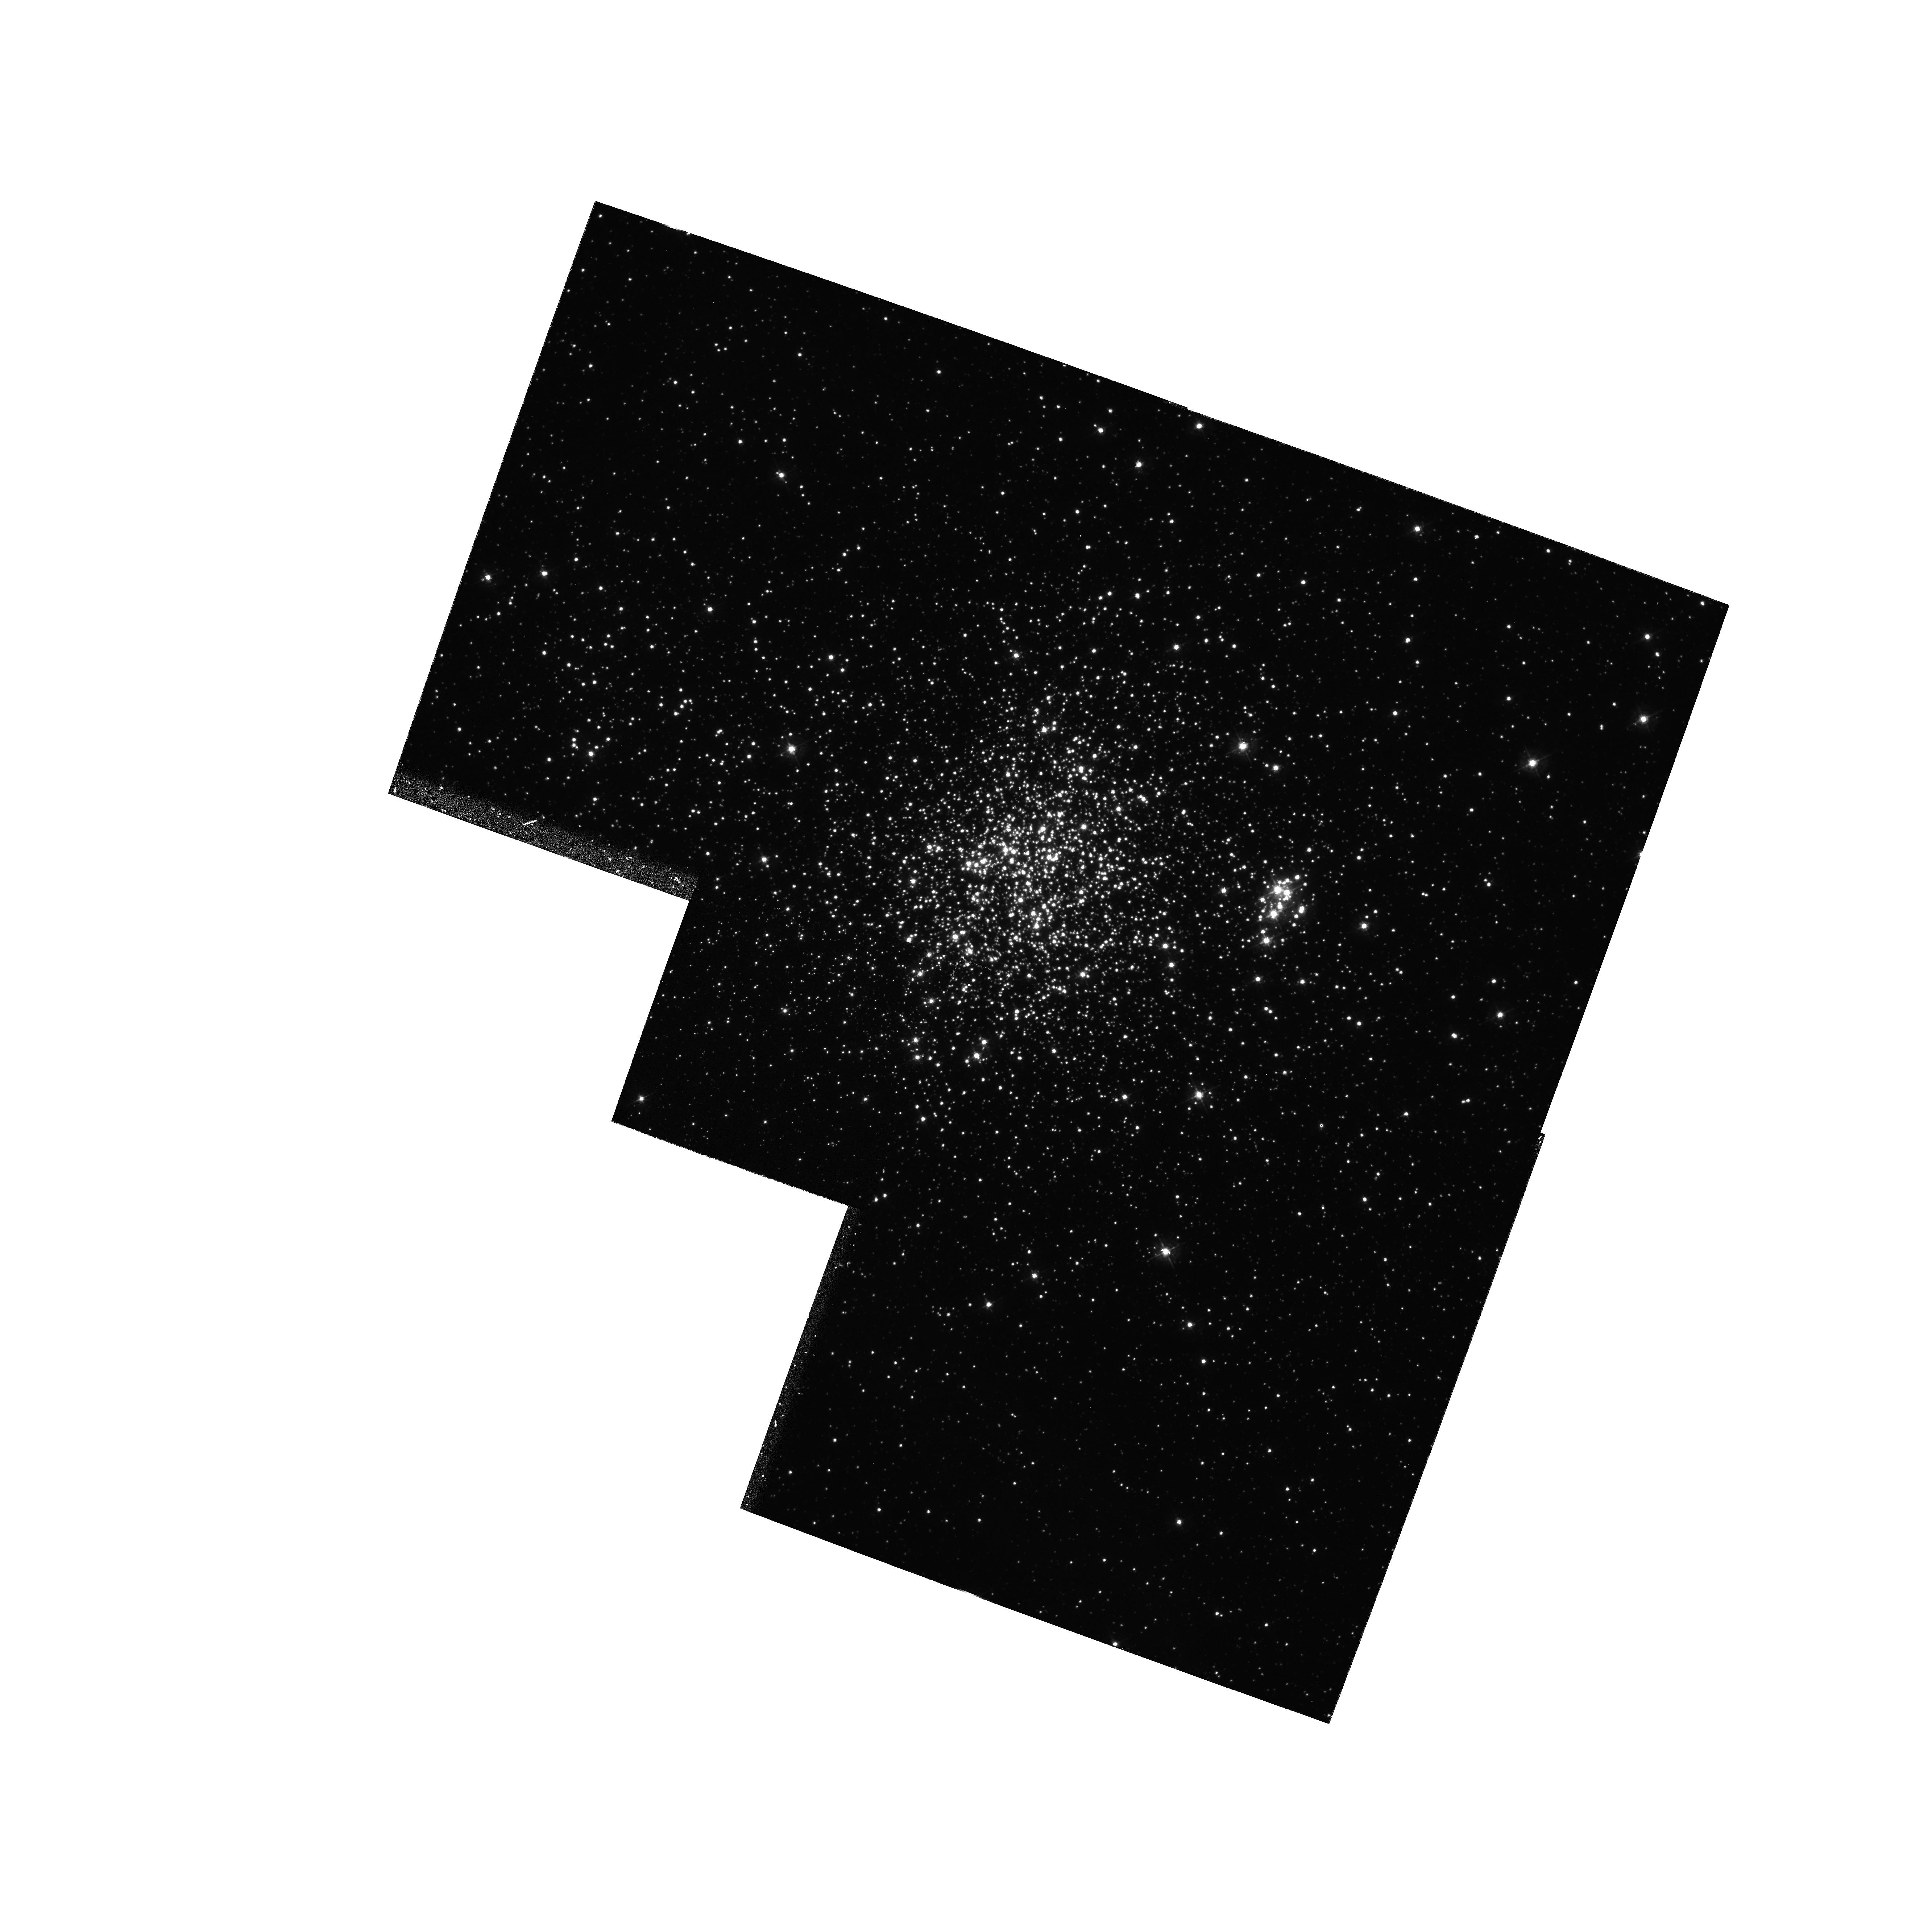
Target: NGC1850. Instrument: WFPC2/PC. Filter: F439W. Exposure: 17 min. Observation ID: hst_5559_01_wfpc2_pc_f439w_u2aj01

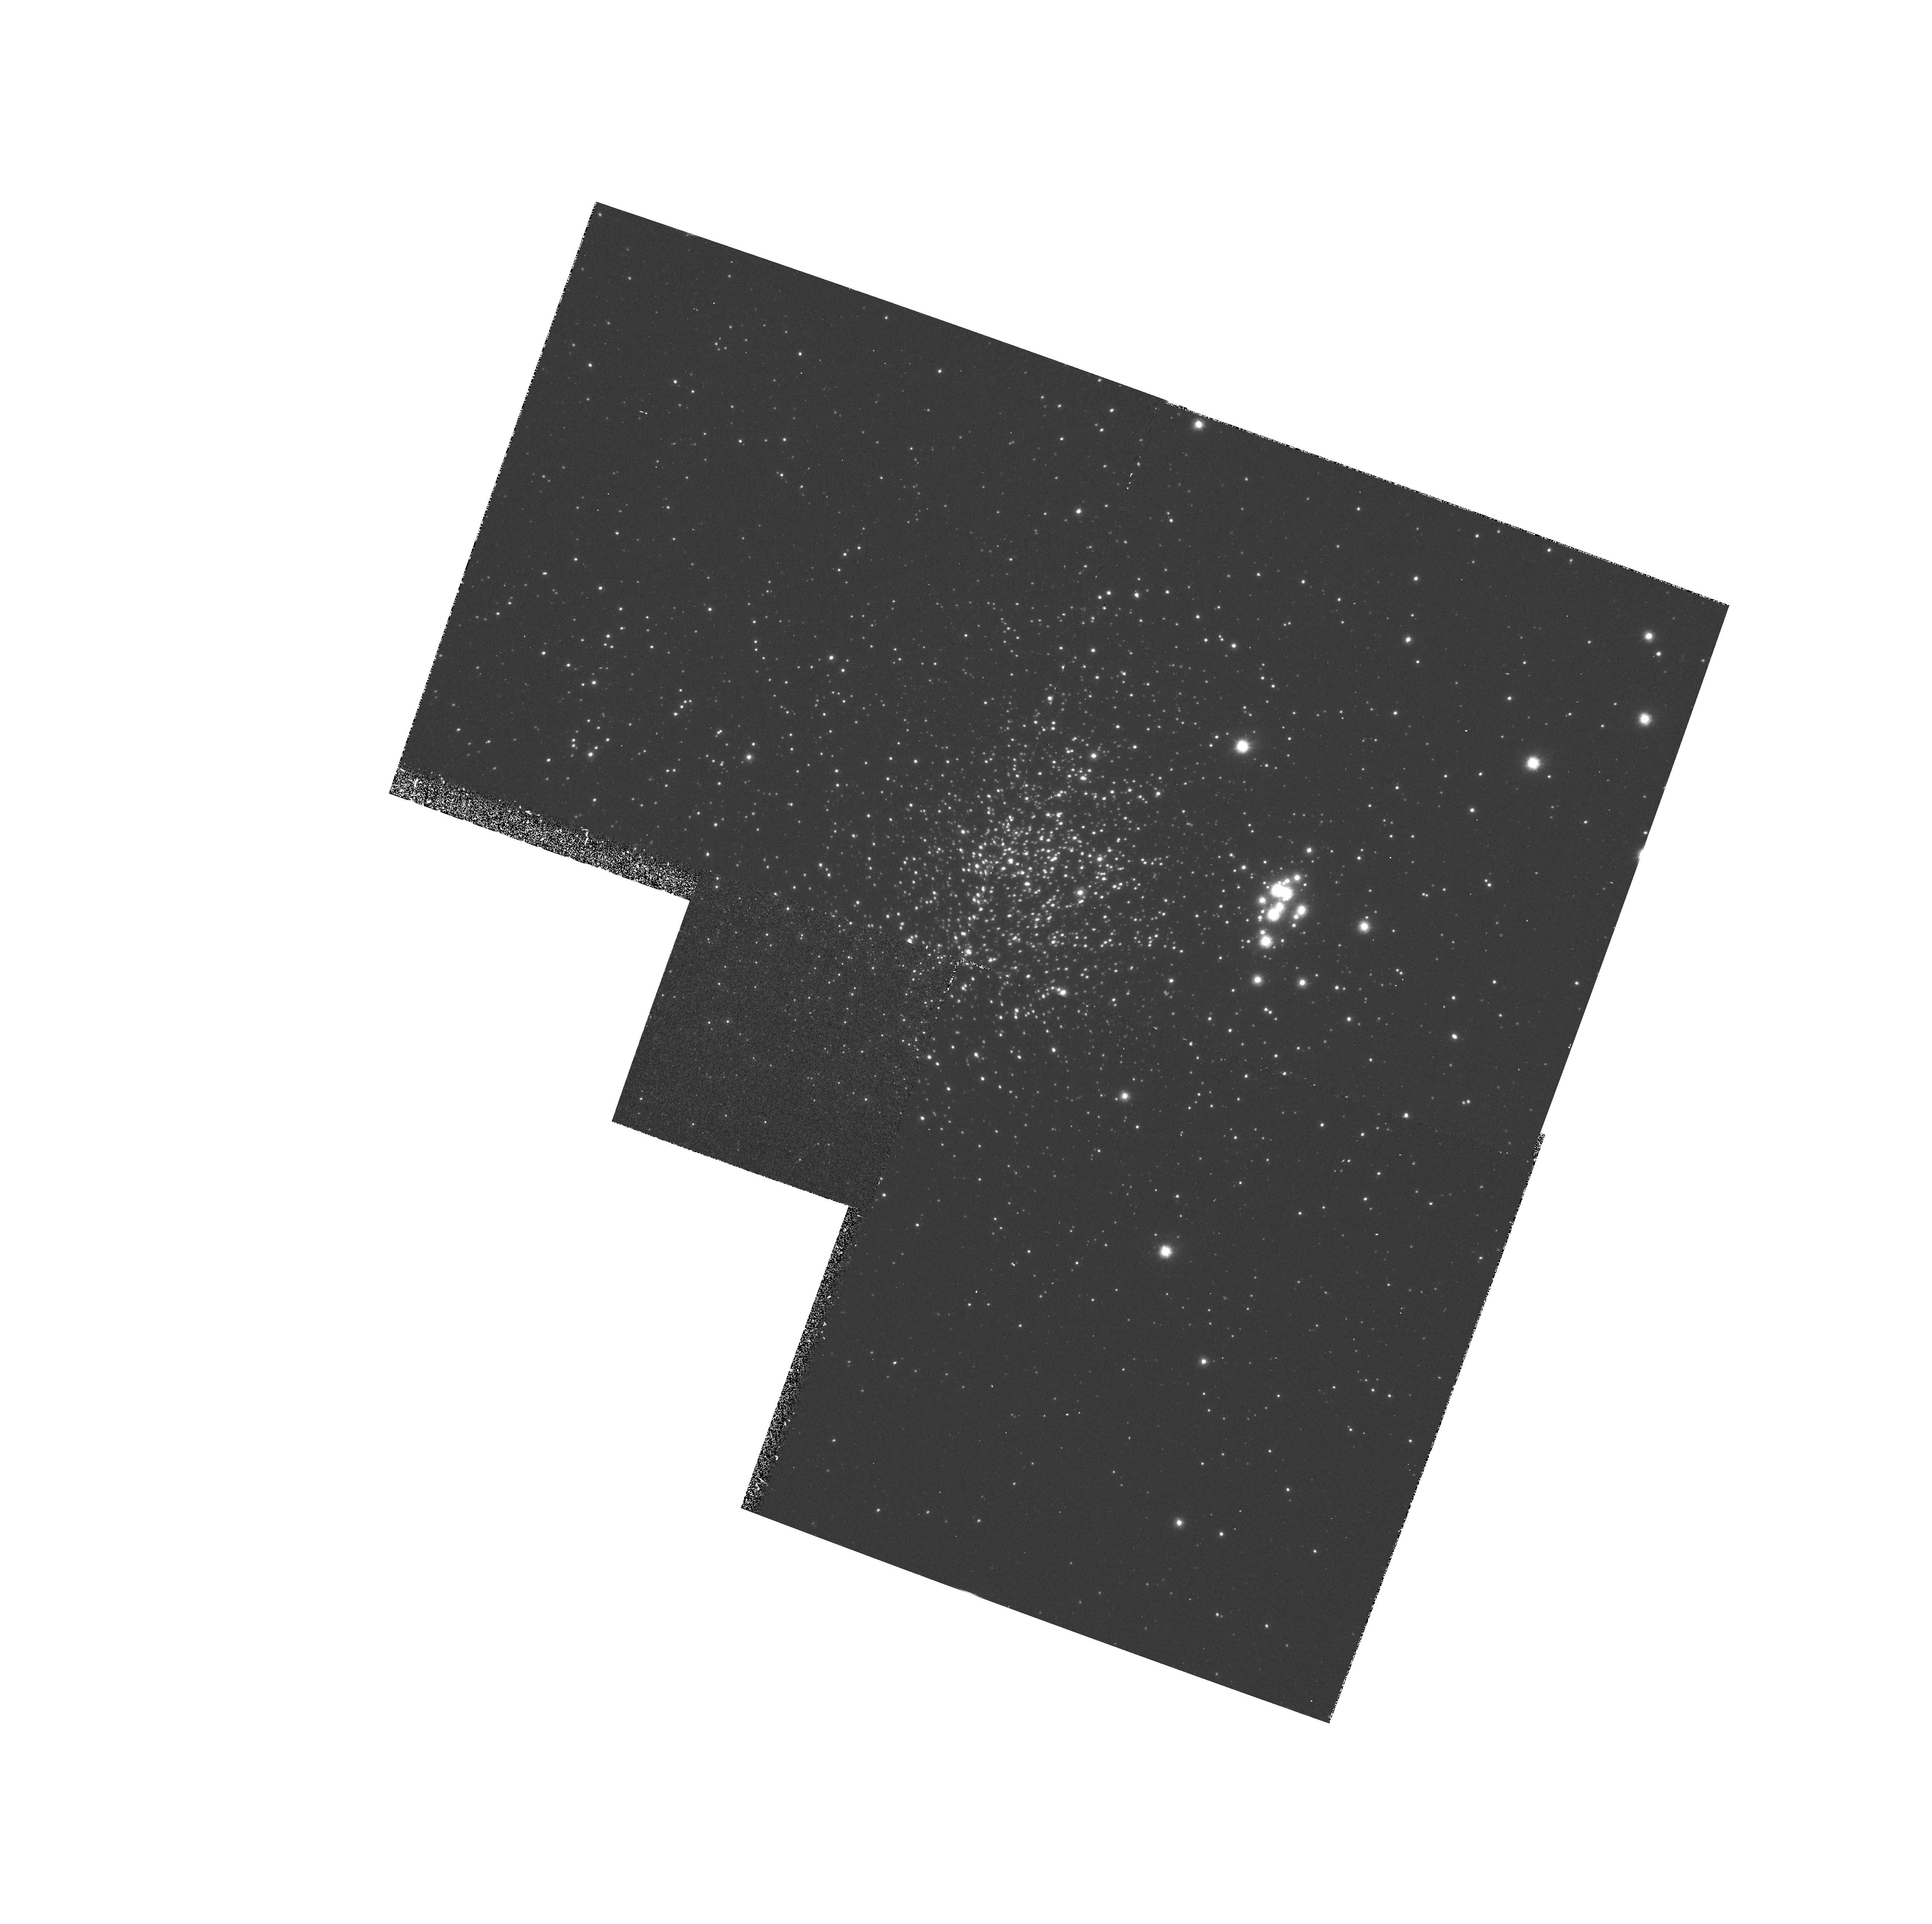
Target: NGC1850. Instrument: WFPC2/PC. Filter: F170W. Exposure: 33 min. Observation ID: hst_5559_01_wfpc2_pc_f170w_u2aj01

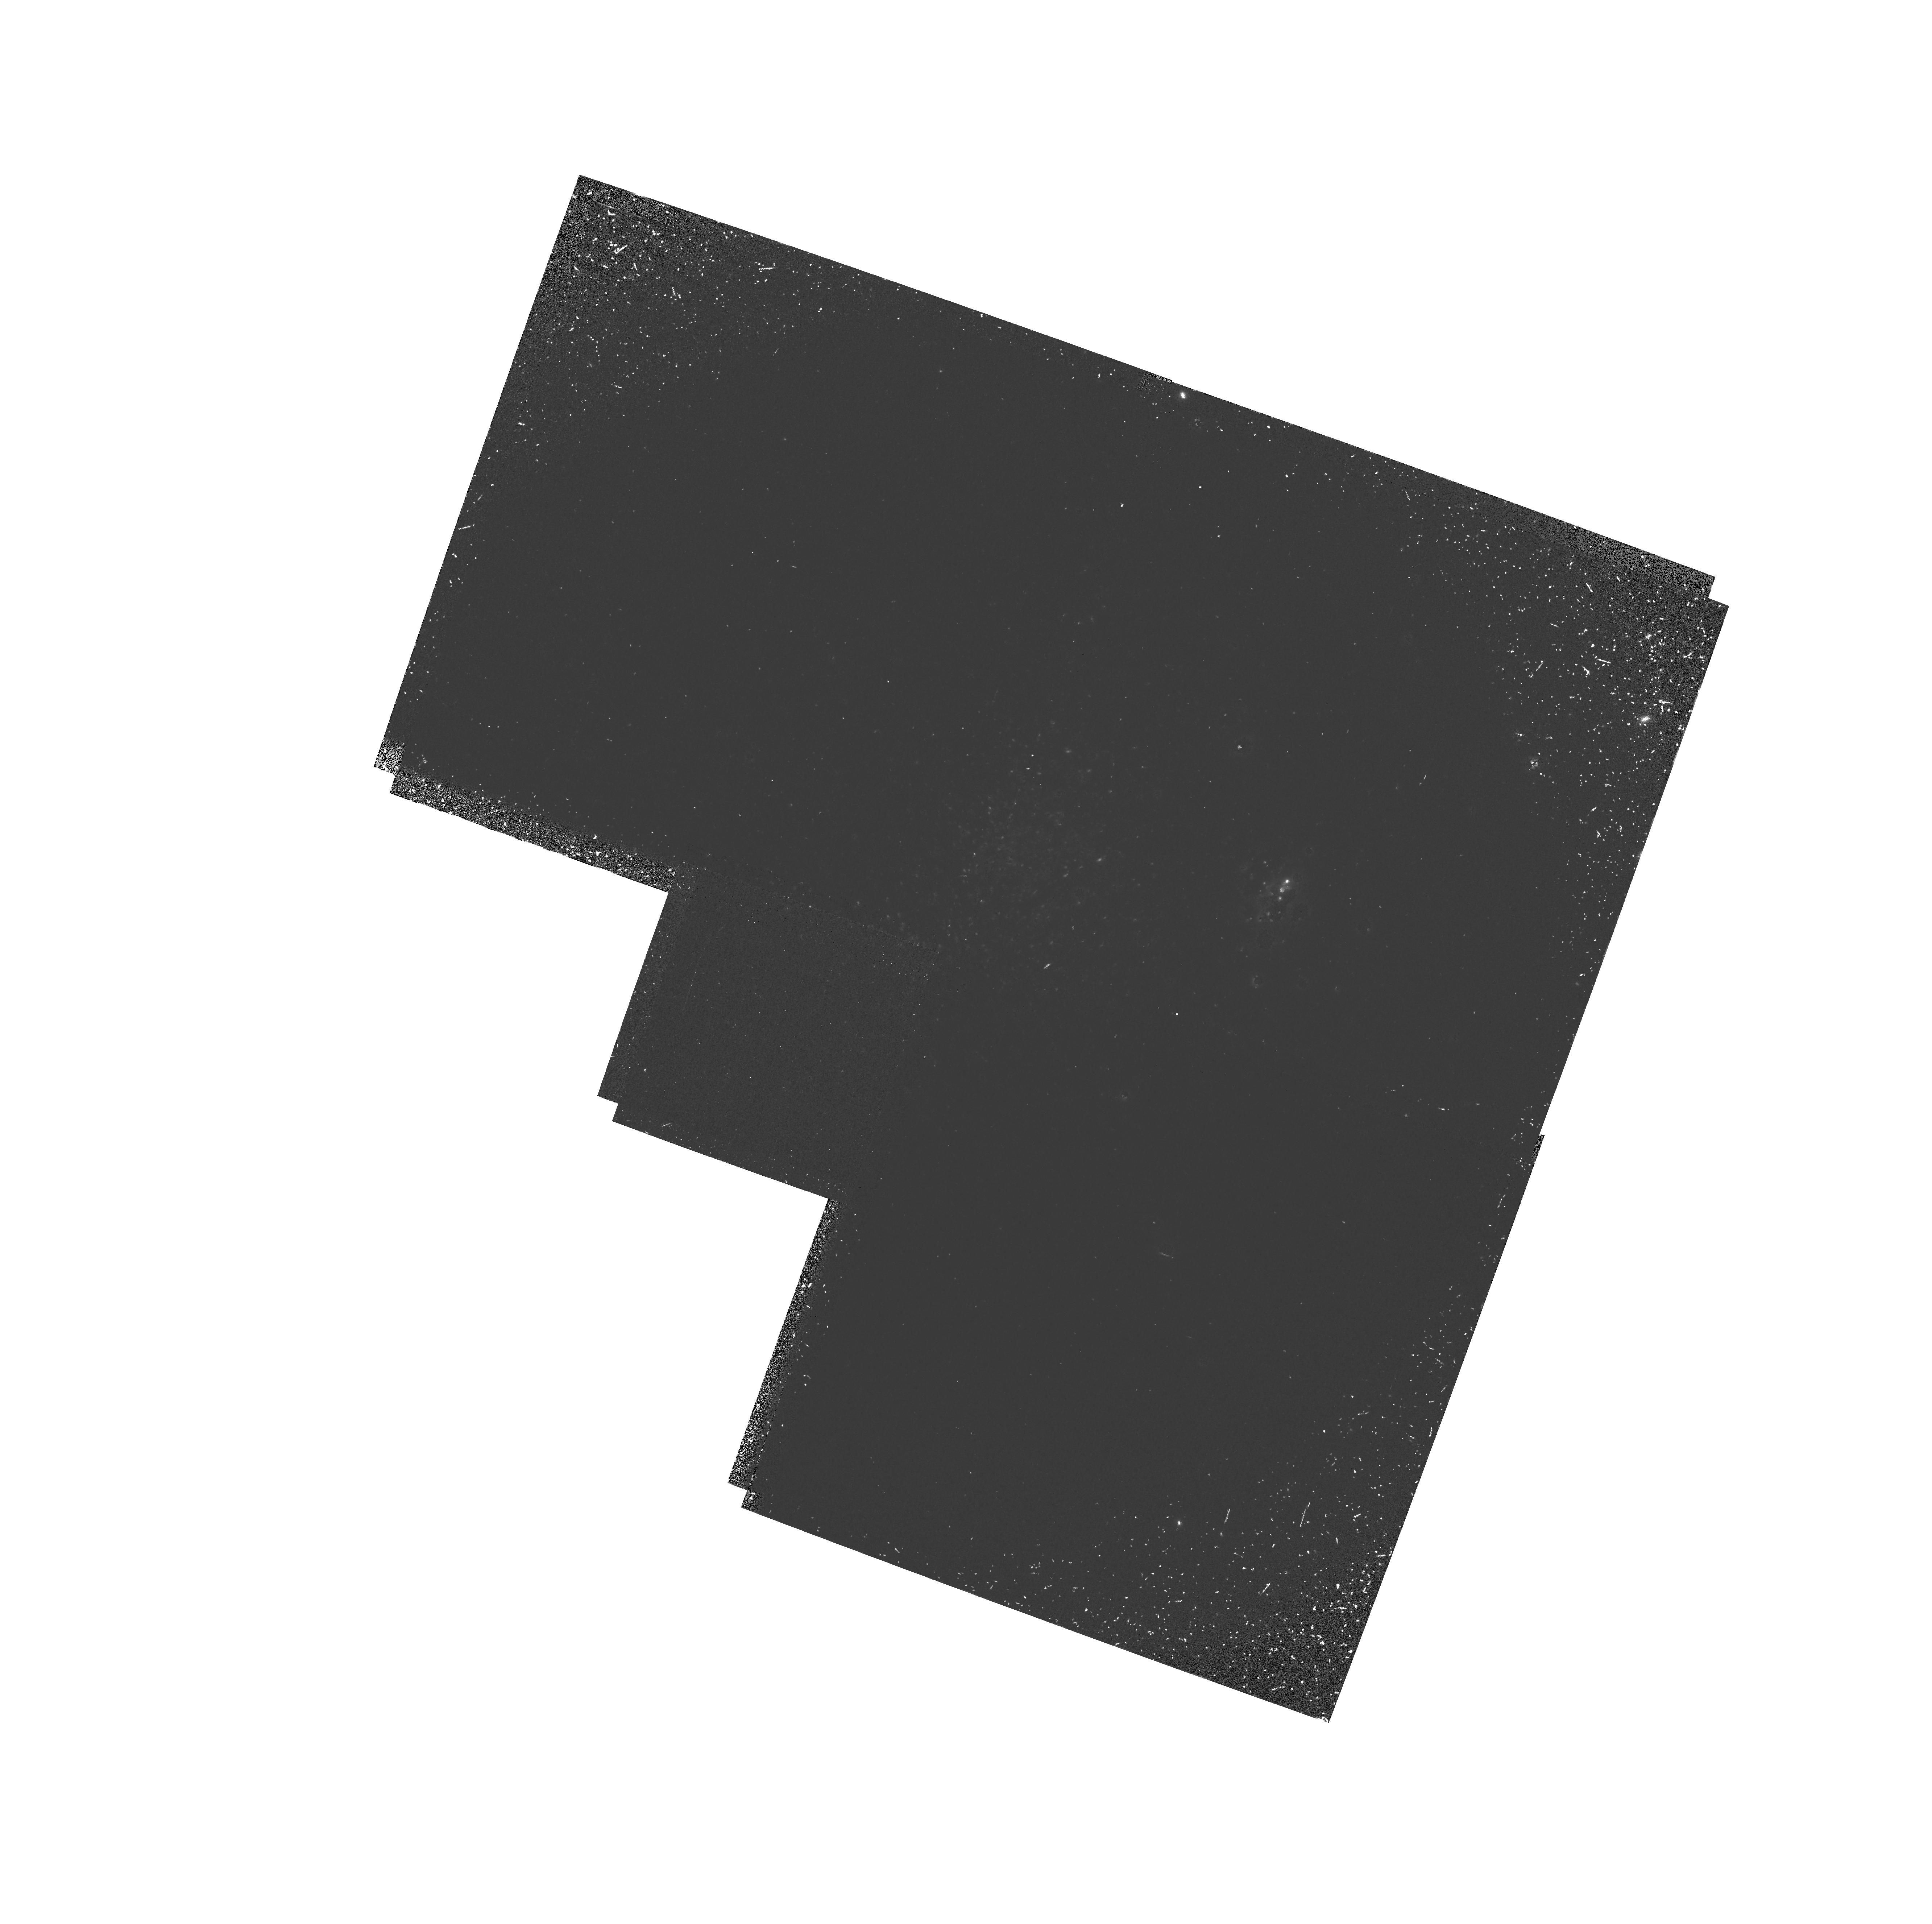
Target: NGC1850. Instrument: WFPC2/PC. Filter: F160BW. Exposure: 33 min. Observation ID: hst_5559_01_wfpc2_pc_f160bw_u2aj01

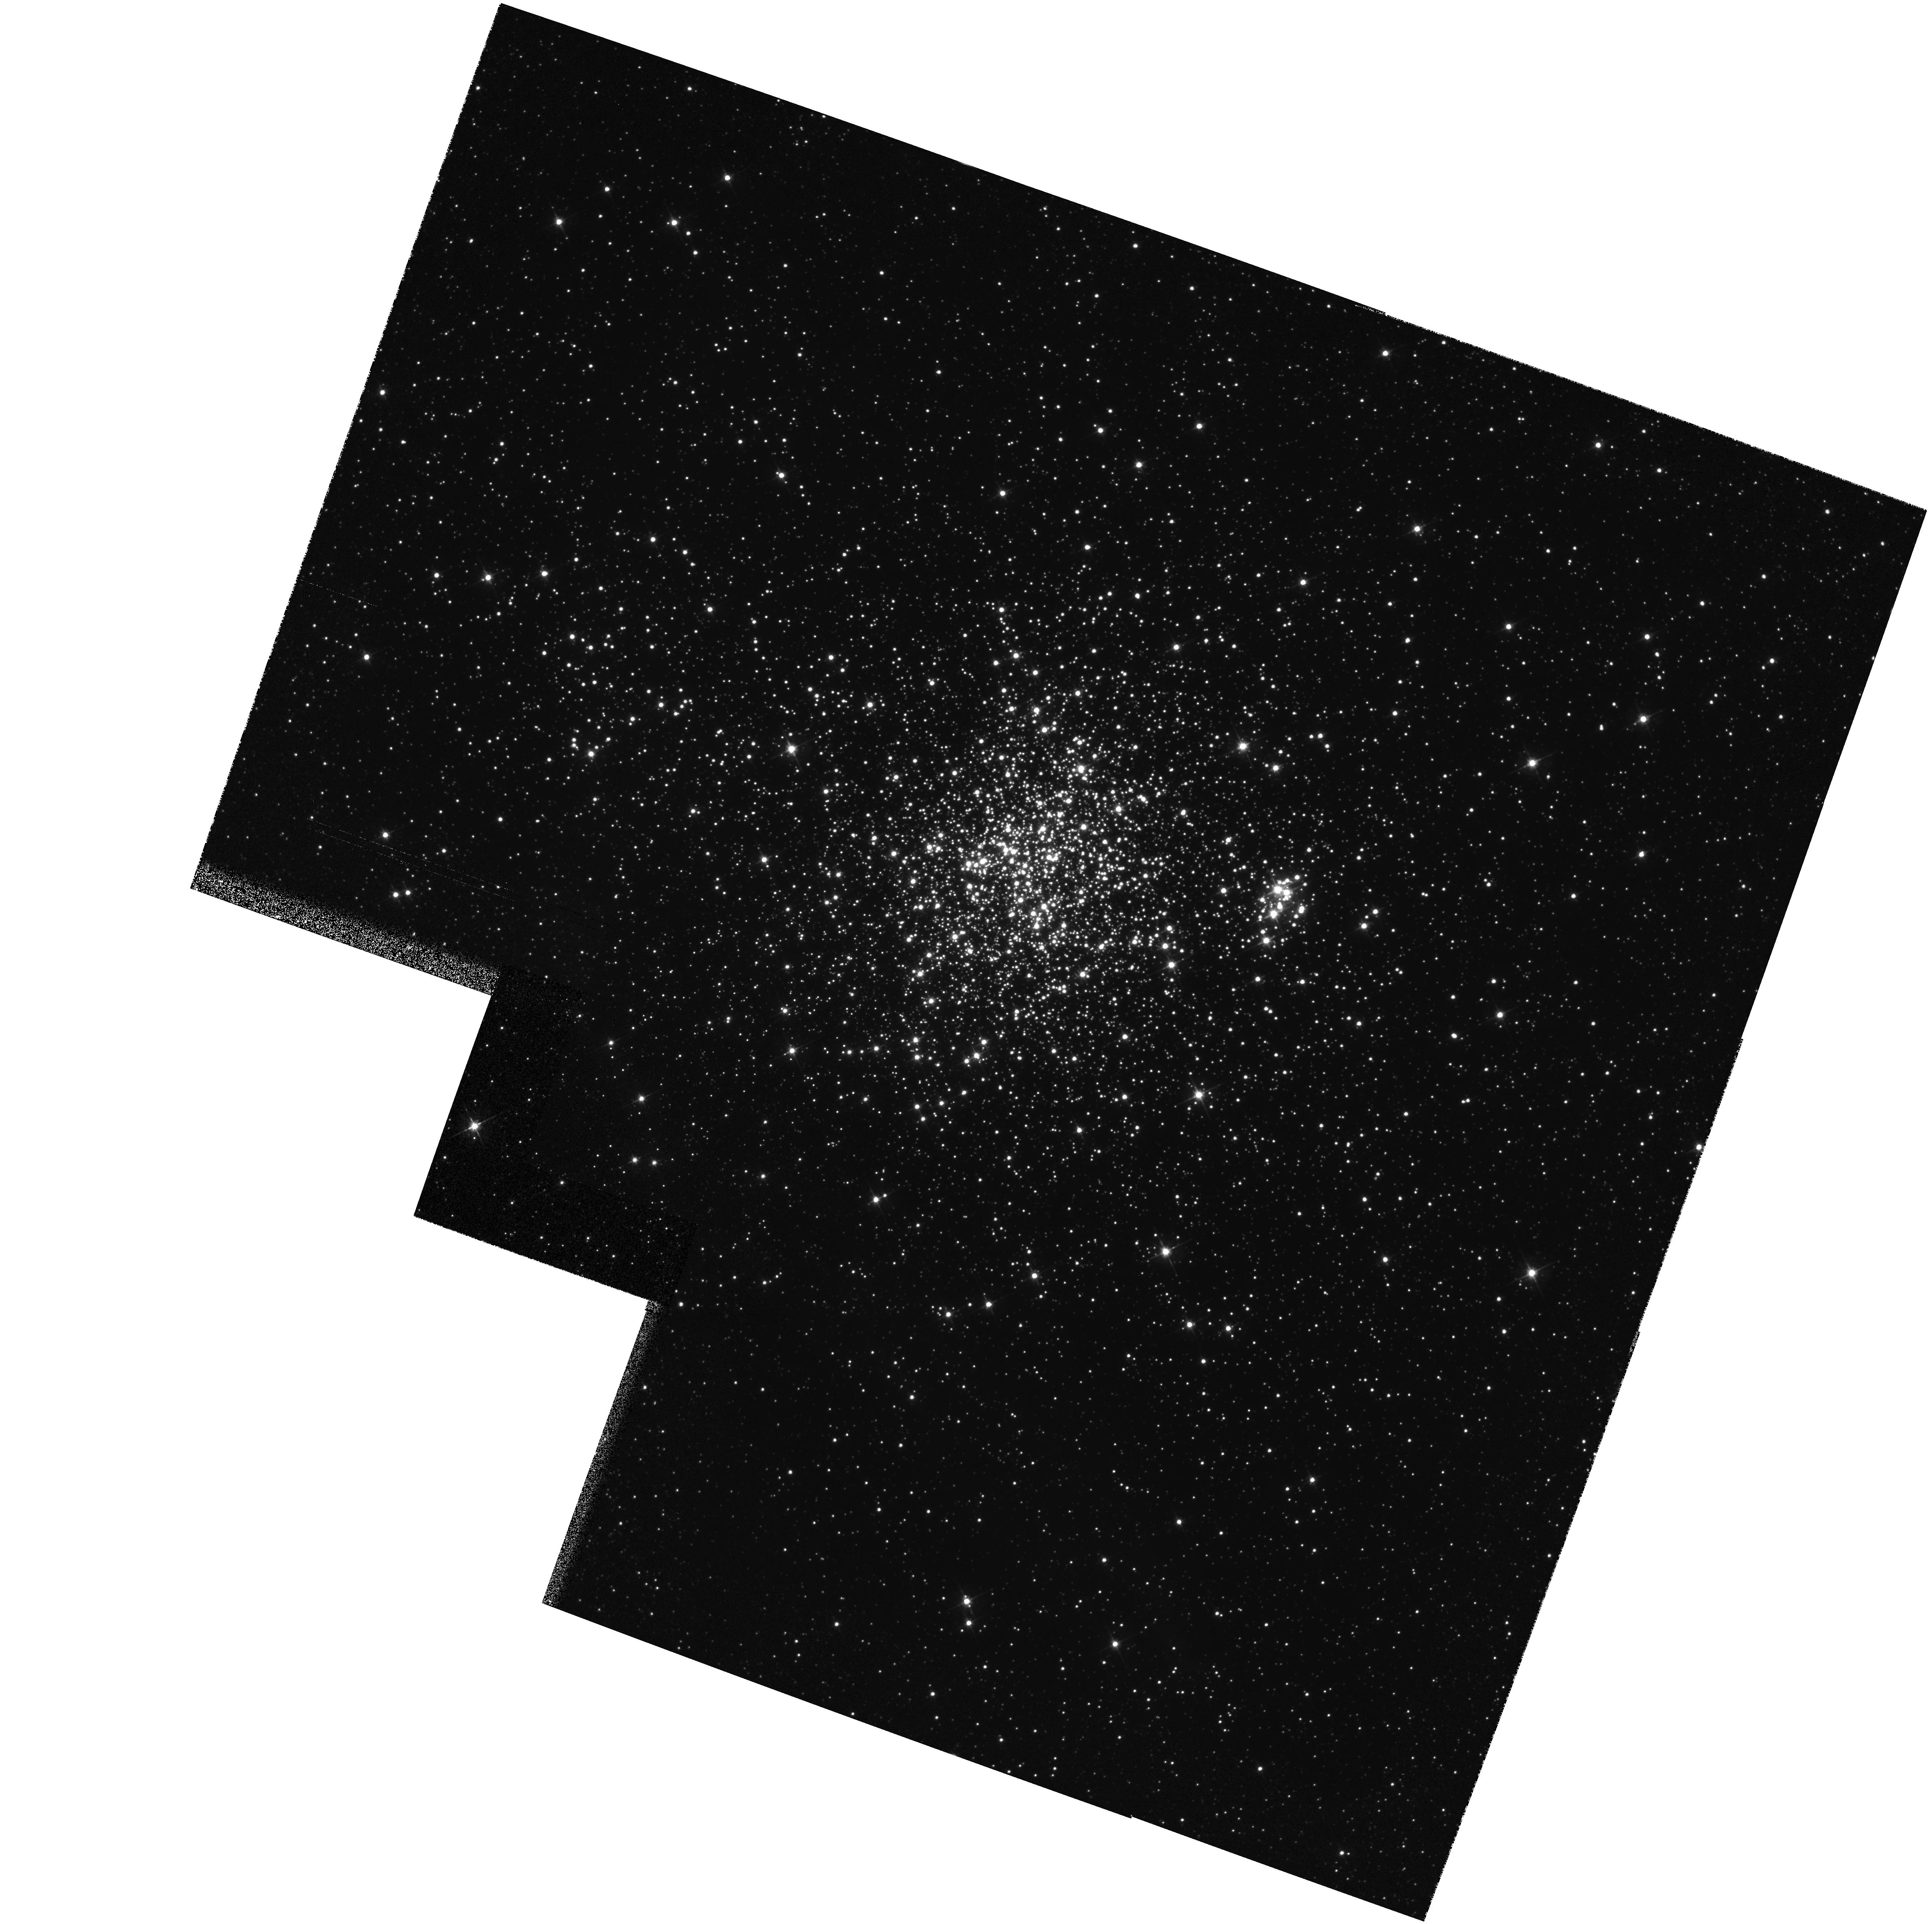
Target: NGC1850. Instrument: WFPC2/PC. Filter: F569W. Exposure: 25 min. Observation ID: hst_5559_01_wfpc2_pc_f569w_u2aj01

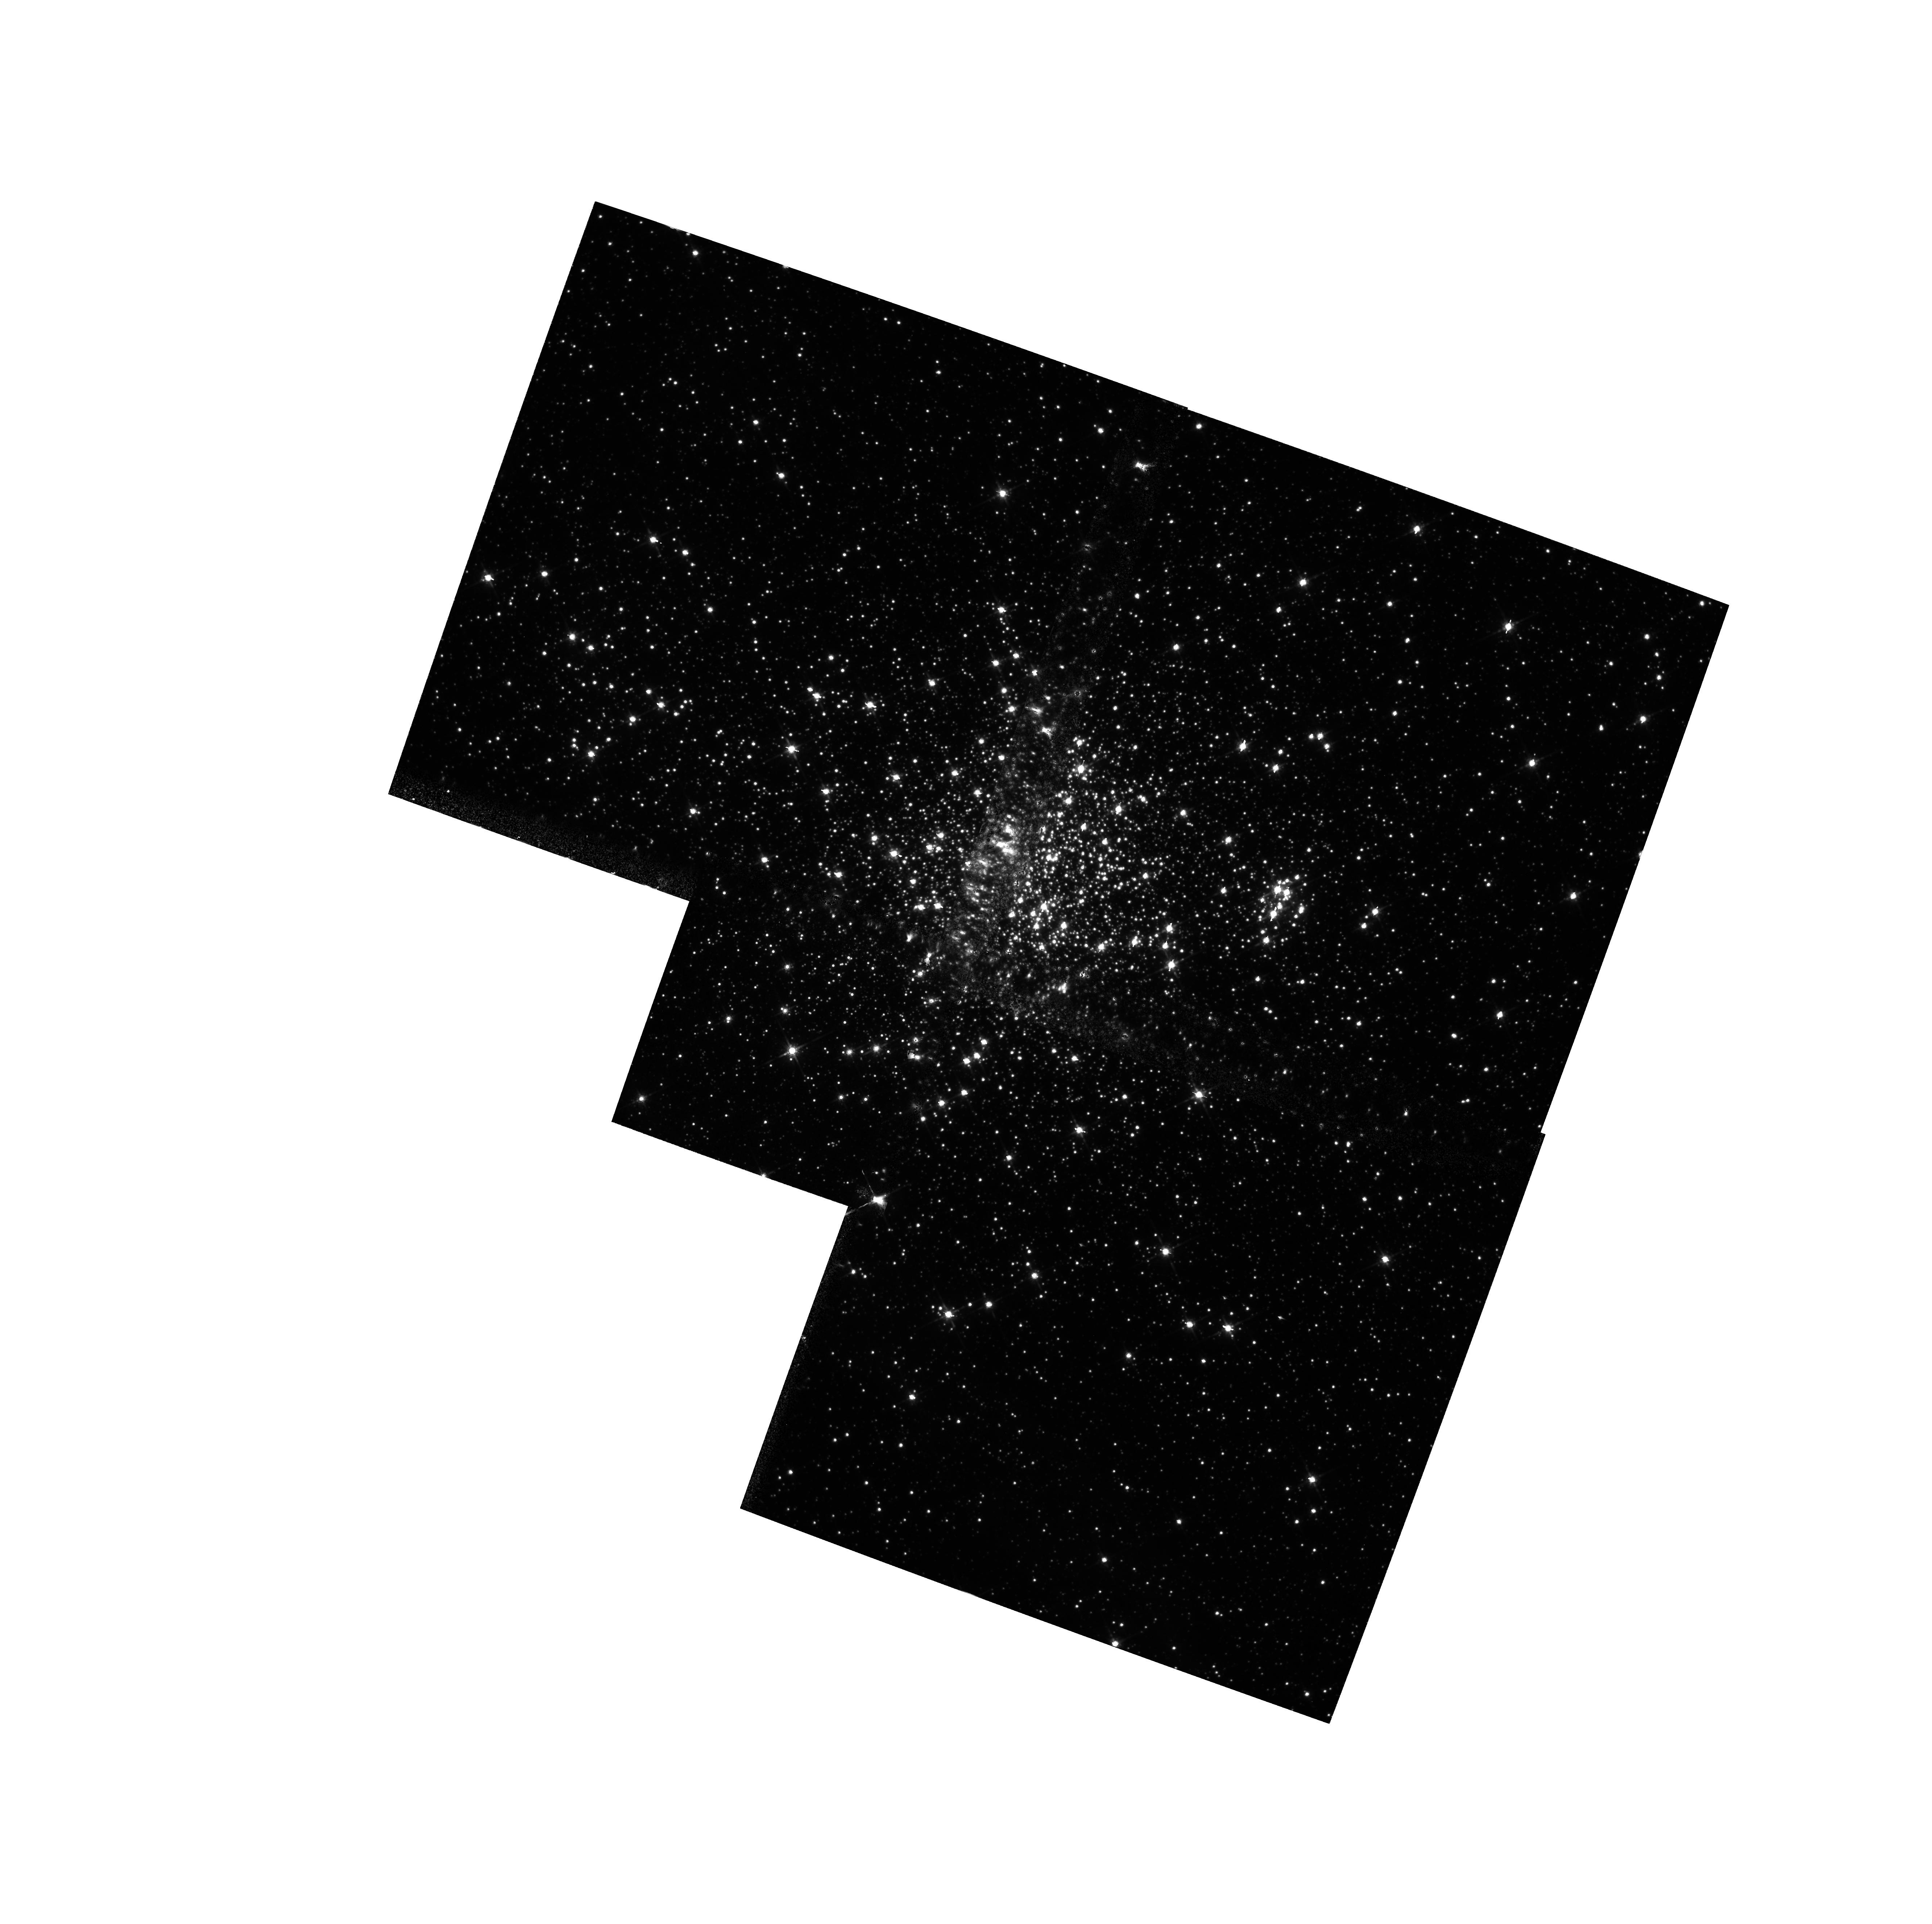
Target: NGC1850. Instrument: WFPC2/PC. Filter: F791W. Exposure: 17 min. Observation ID: hst_5559_01_wfpc2_pc_f791w_u2aj01

WFPC2 ASTROMERTRIC CALIBRATION (PI: Gilmozzi, Roberto)

The purpose of this calibration test is to determine the plate distortions in the WFPC2 camera. This information is necessary for correctly calculating coordinates used in WFPC2 assisted target acquisition with the small-aperture science instruments and for calibrating WFPC2 astrometric performance. The target field is observed at several overlapping positions so that many stellar separations of various sizes and position angles can be measured in different regions of each CCD.